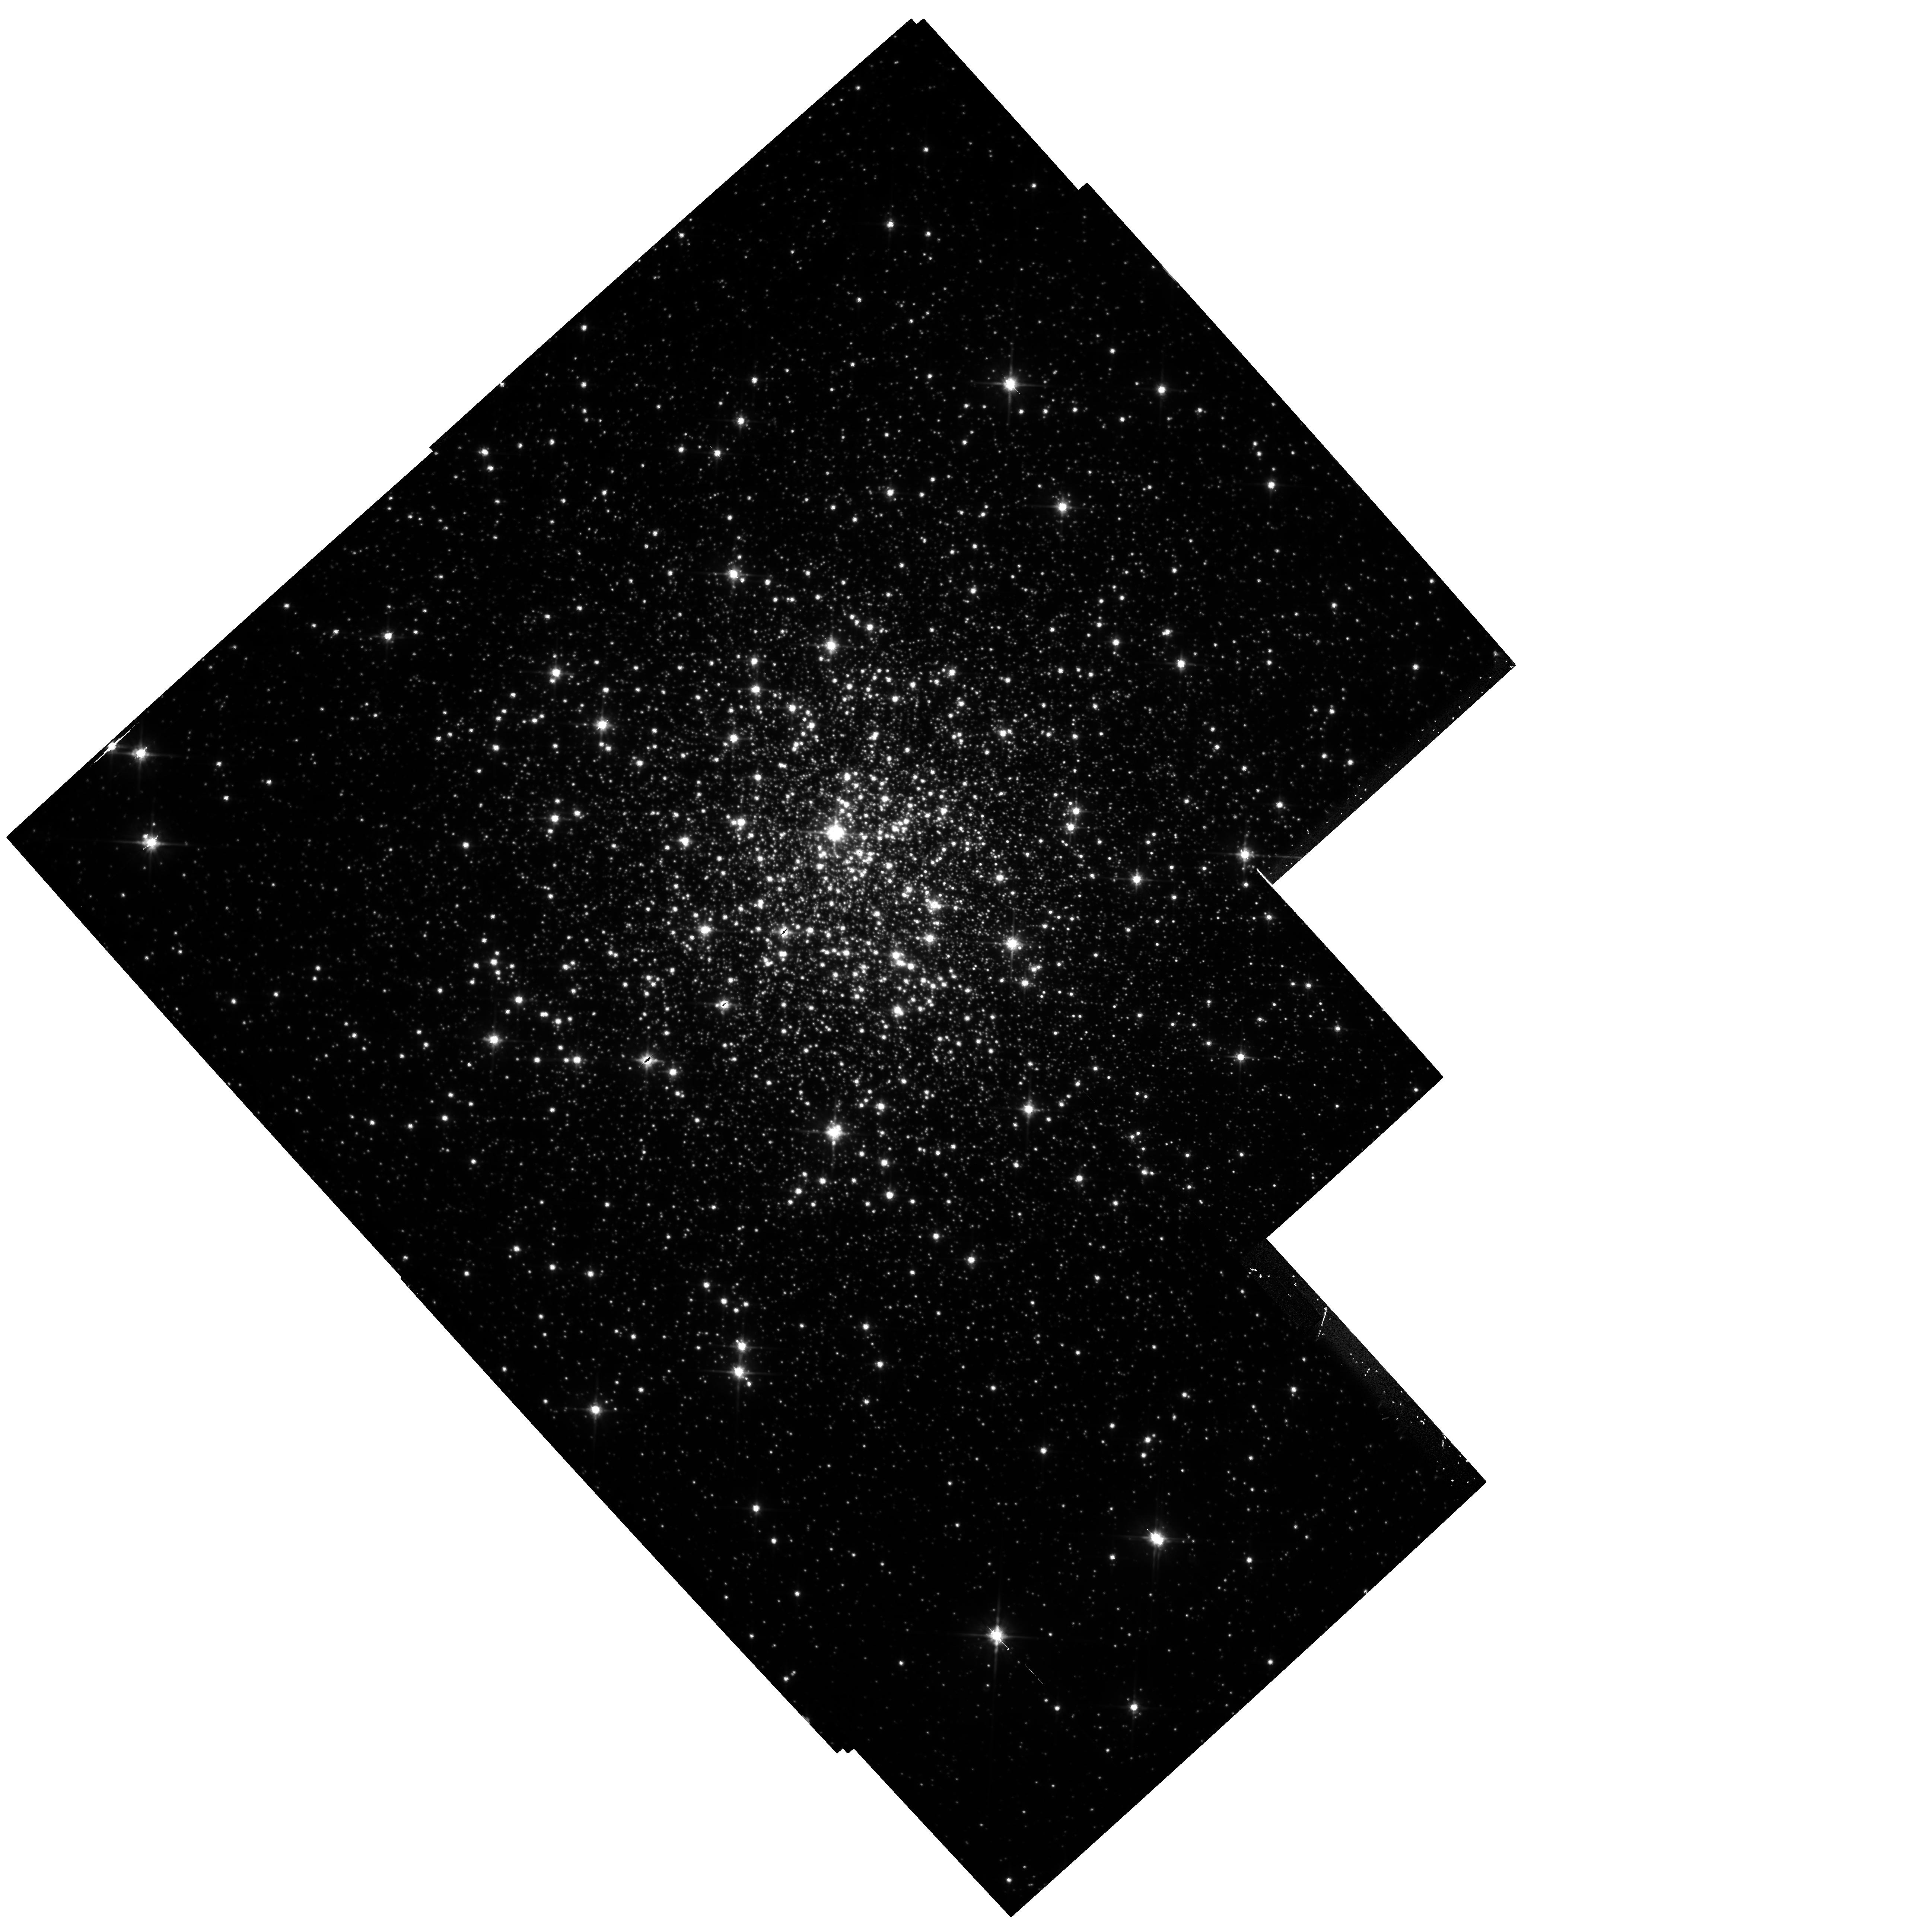
Target: MULTIPLE. Instrument: WFPC2/PC. Filter: F814W. Exposure: 1.7 h. Observation ID: hst_5366_07_wfpc2_pc_f814w_u28q07

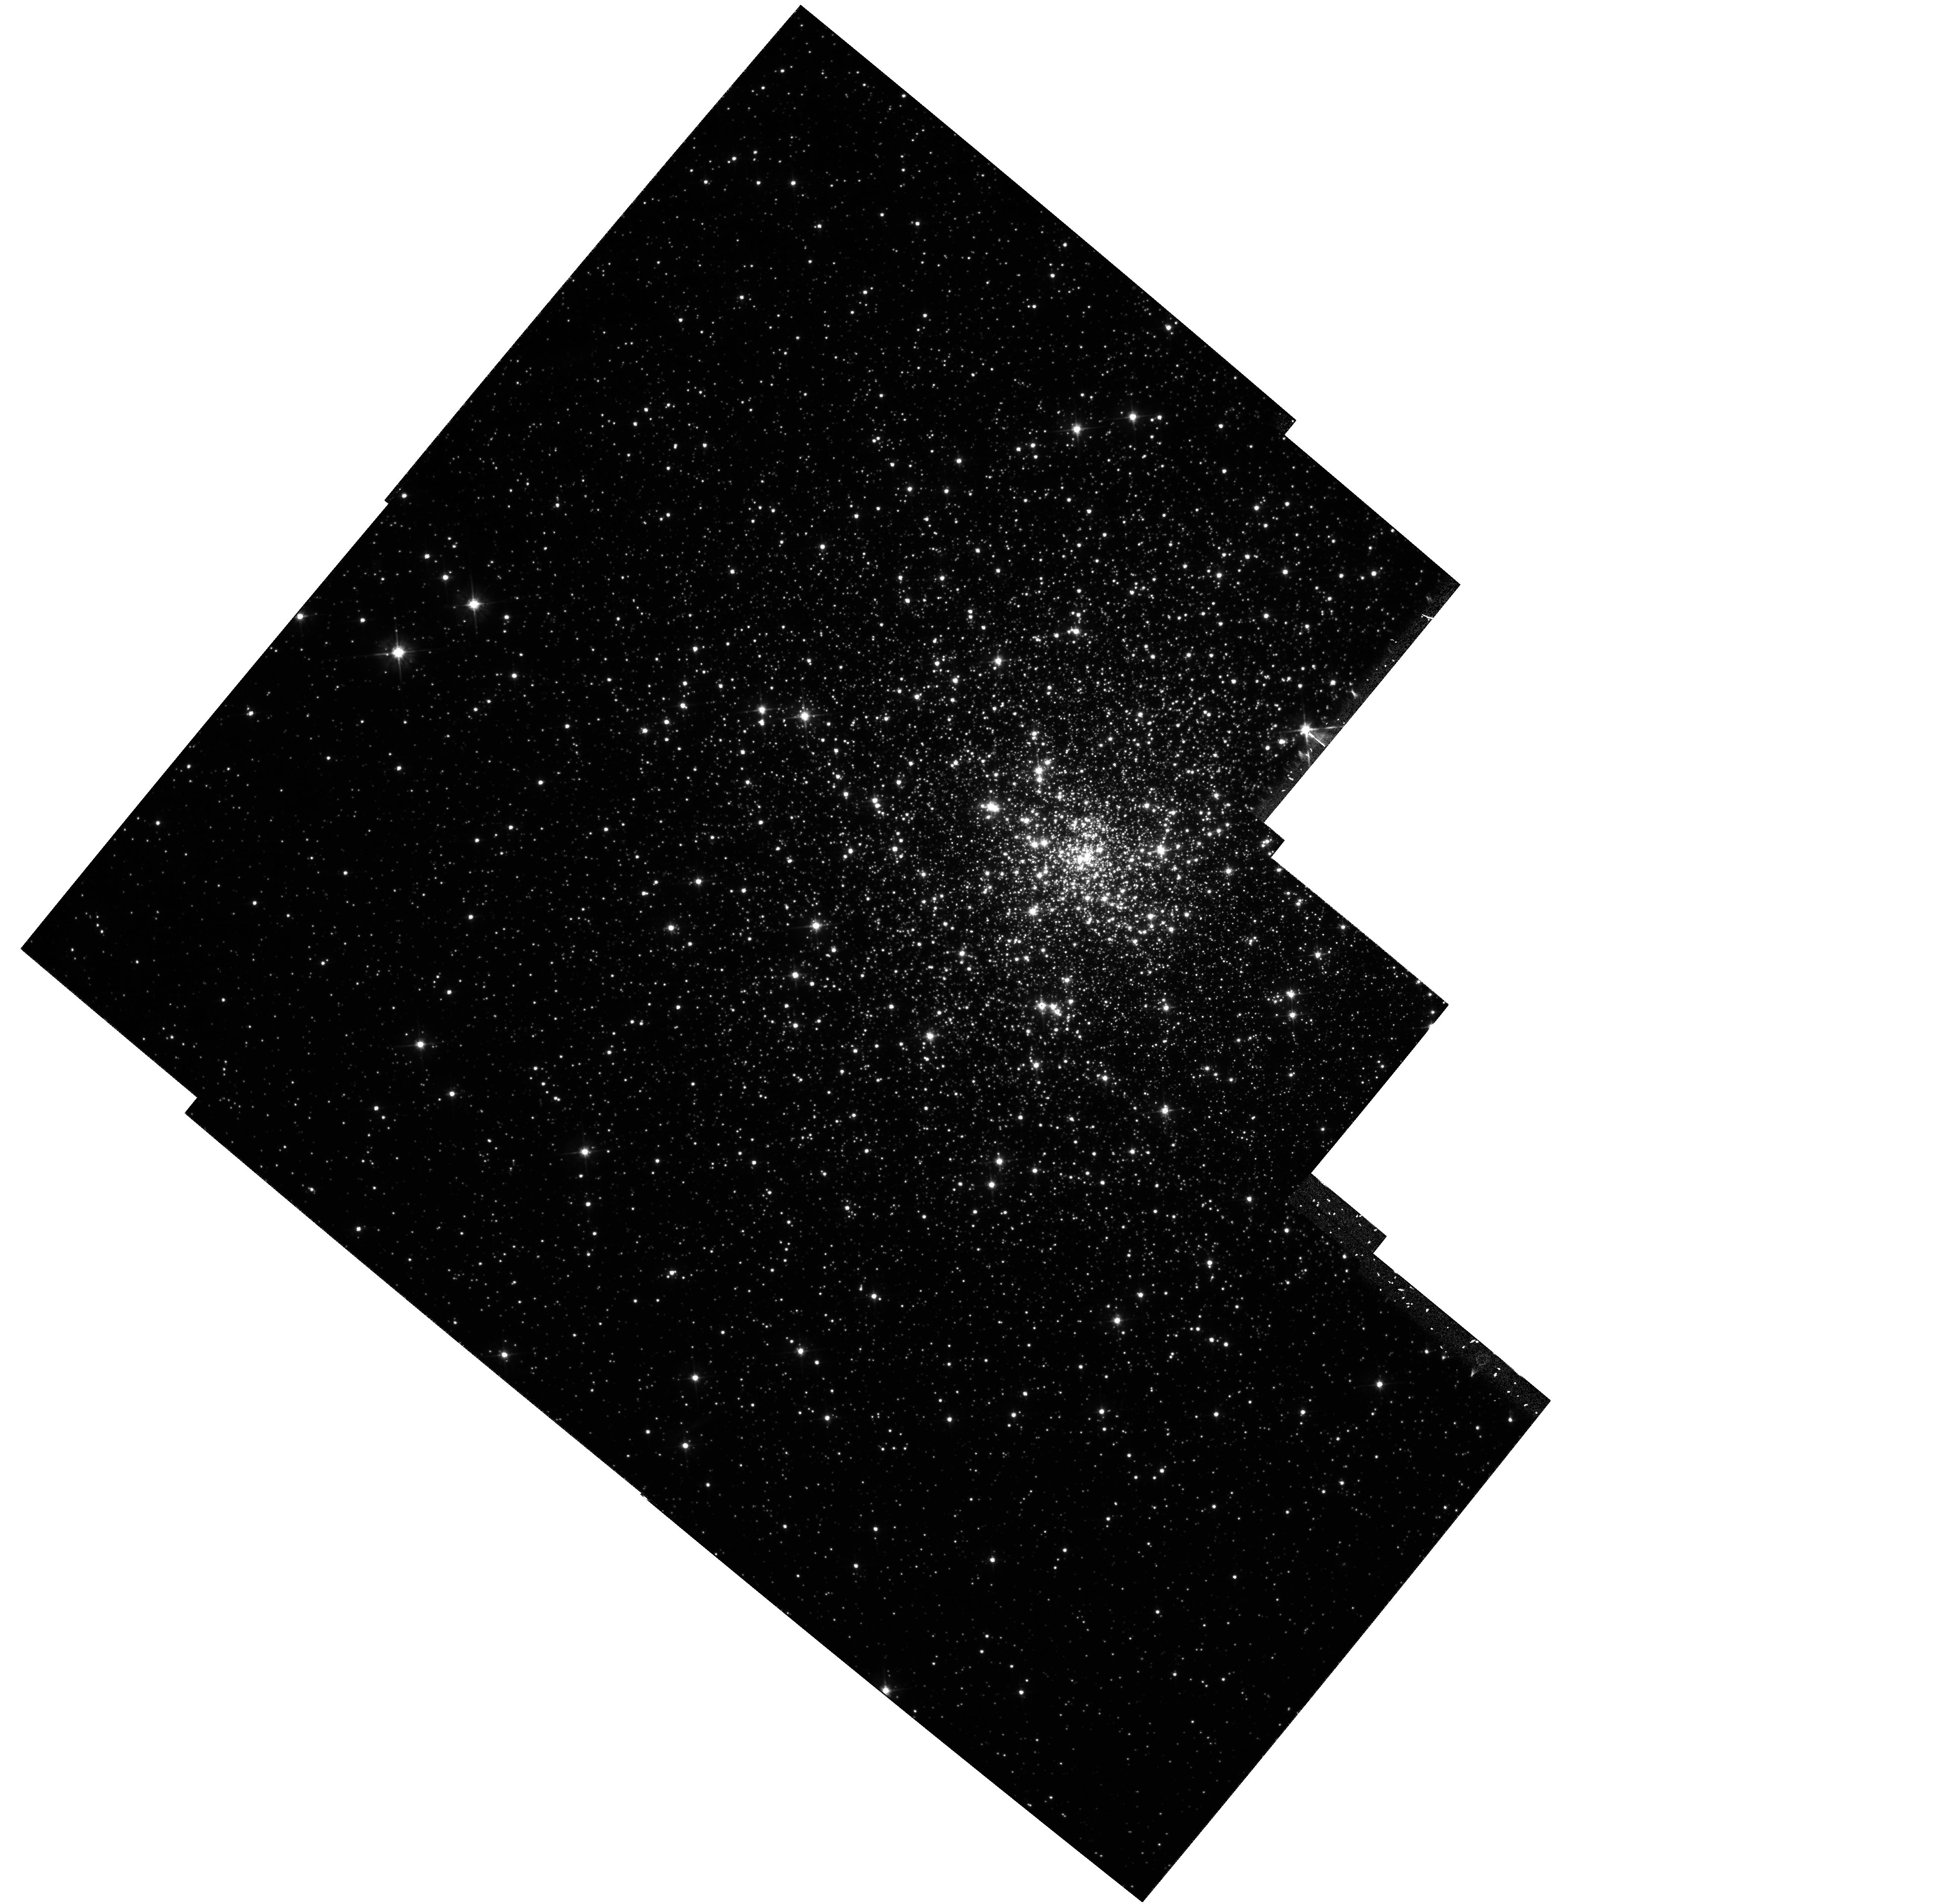
Target: MULTIPLE. Instrument: WFPC2/PC. Filter: F555W. Exposure: 1.2 h. Observation ID: hst_5366_02_wfpc2_pc_f555w_u28q02

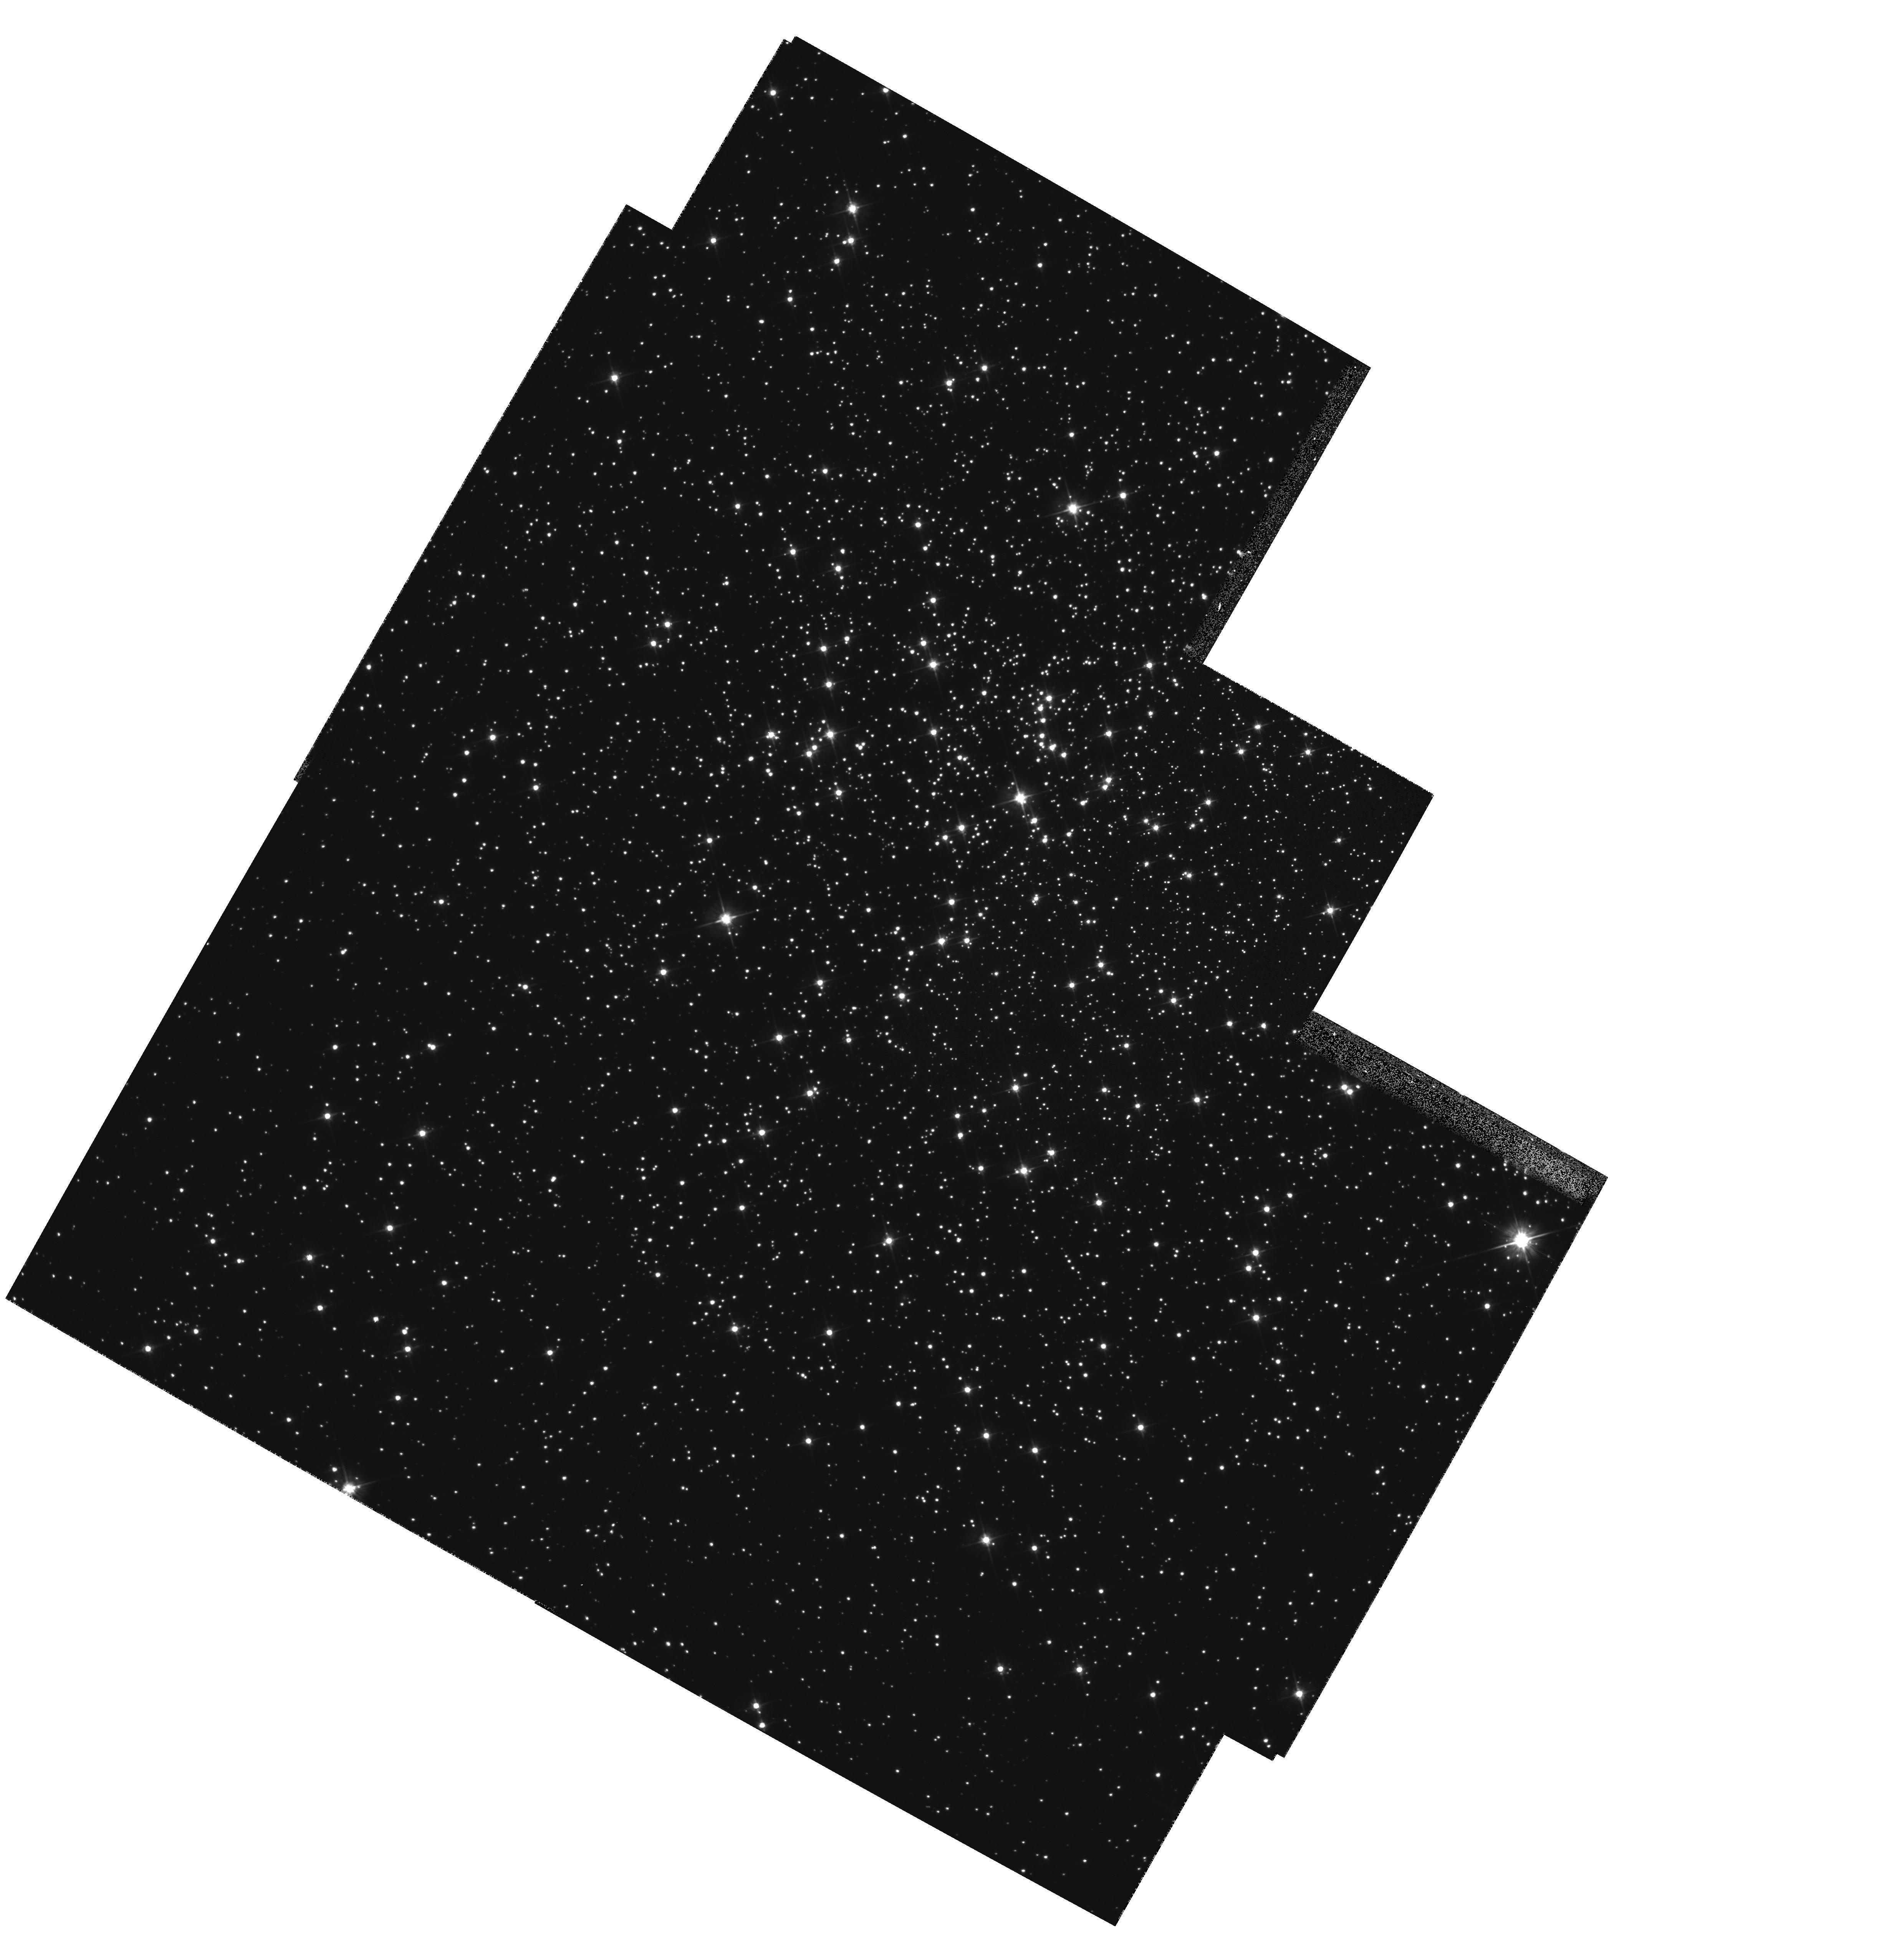
Target: MULTIPLE. Instrument: WFPC2/PC. Filter: F555W. Exposure: 20 min. Observation ID: hst_5366_04_wfpc2_pc_f555w_u28q04

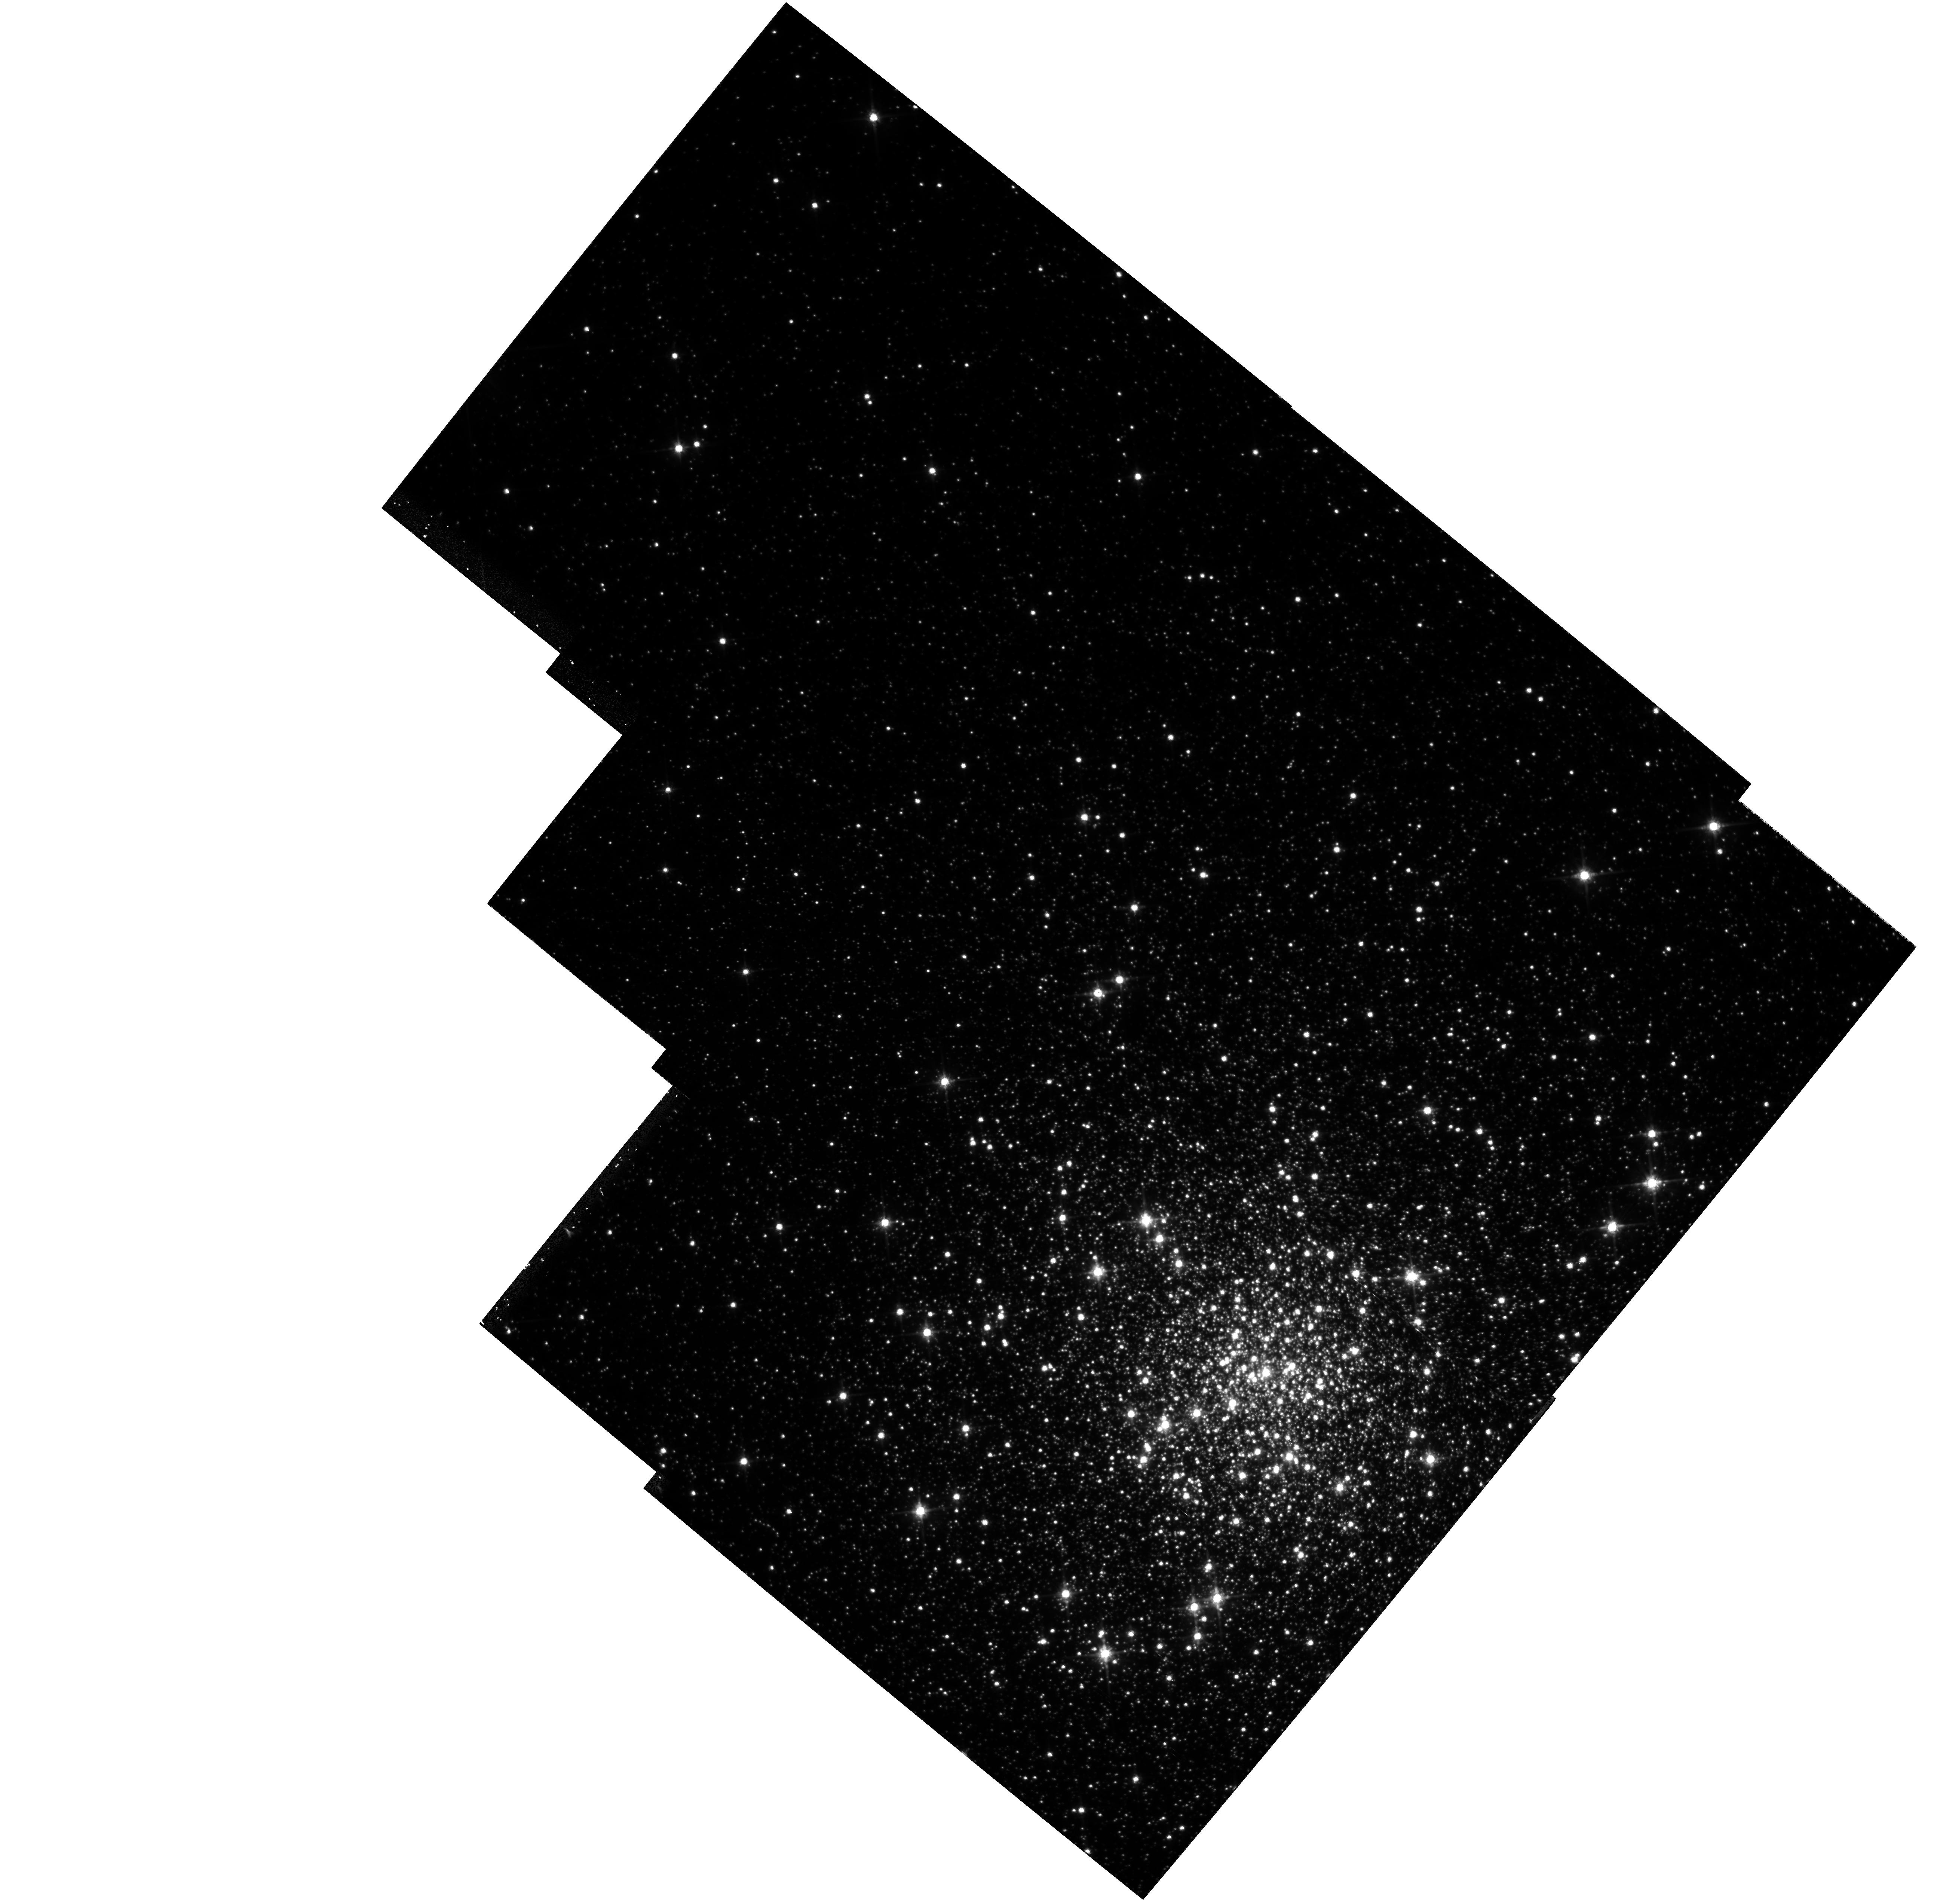
Target: MULTIPLE. Instrument: WFPC2/PC. Filter: F814W. Exposure: 32 min. Observation ID: hst_5366_05_wfpc2_pc_f814w_u28q05

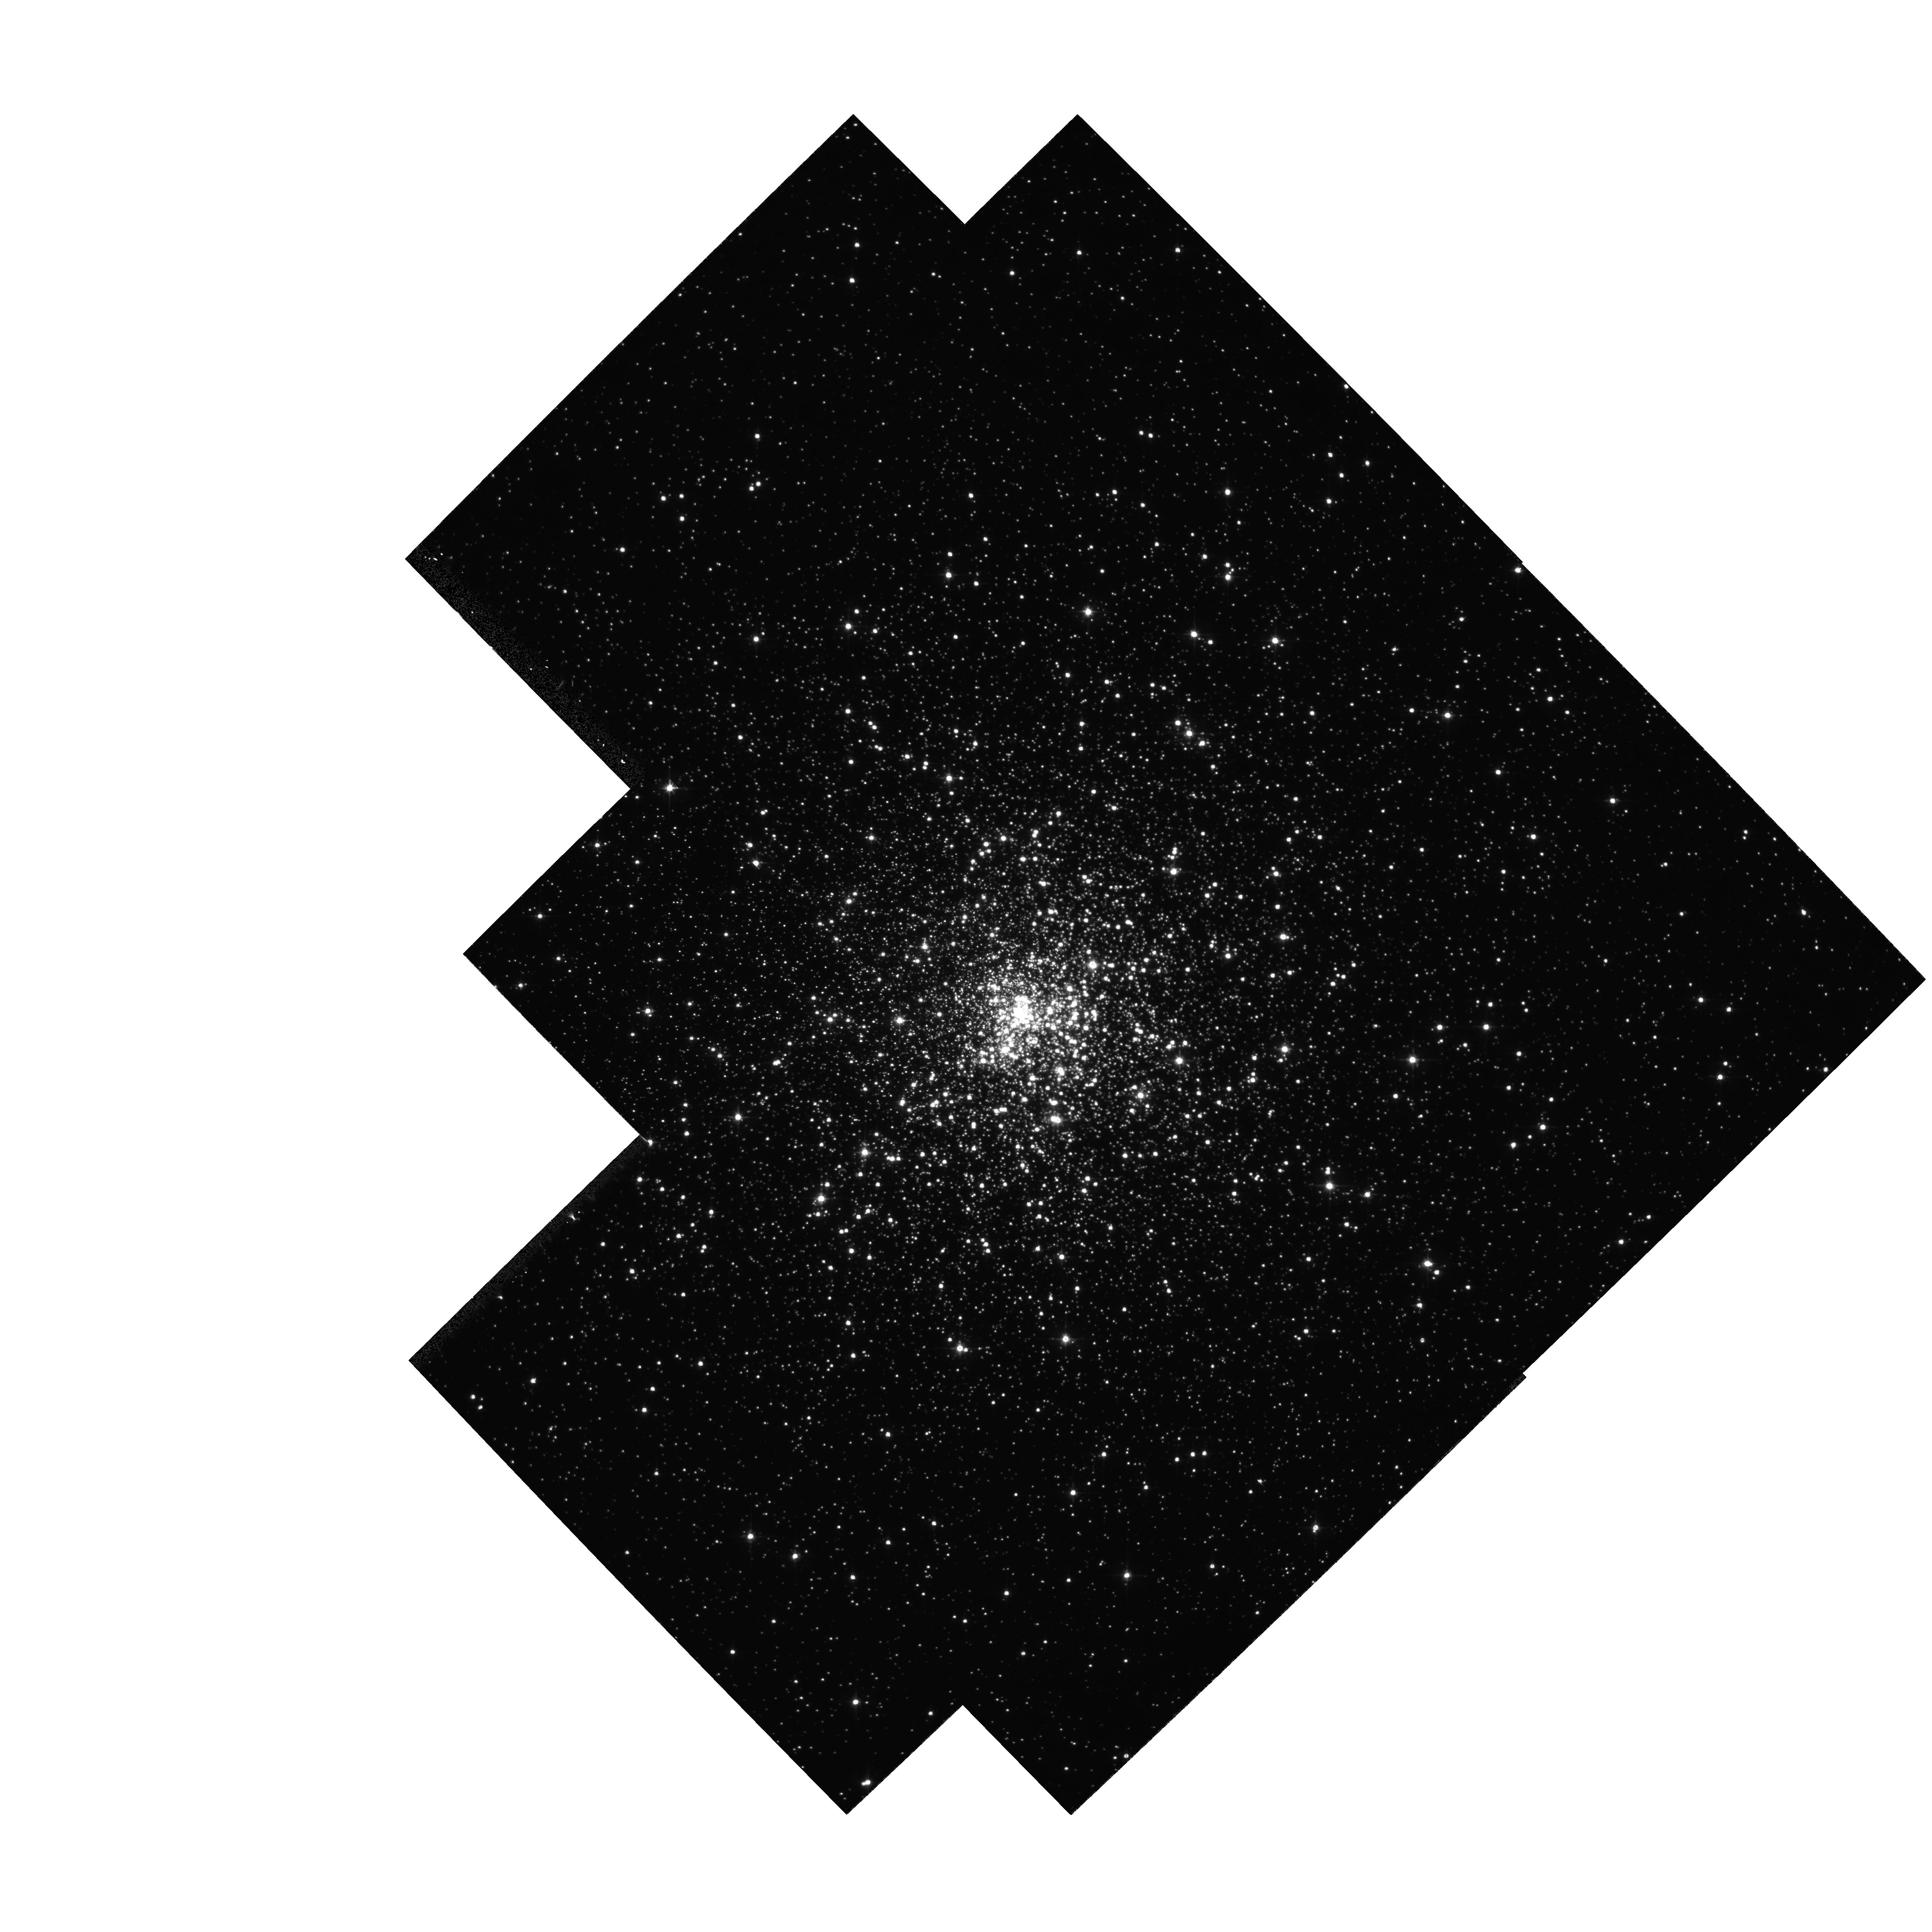
Target: MULTIPLE. Instrument: WFPC2/PC. Filter: F555W. Exposure: 49 min. Observation ID: hst_5366_06_wfpc2_pc_f555w_u28q06

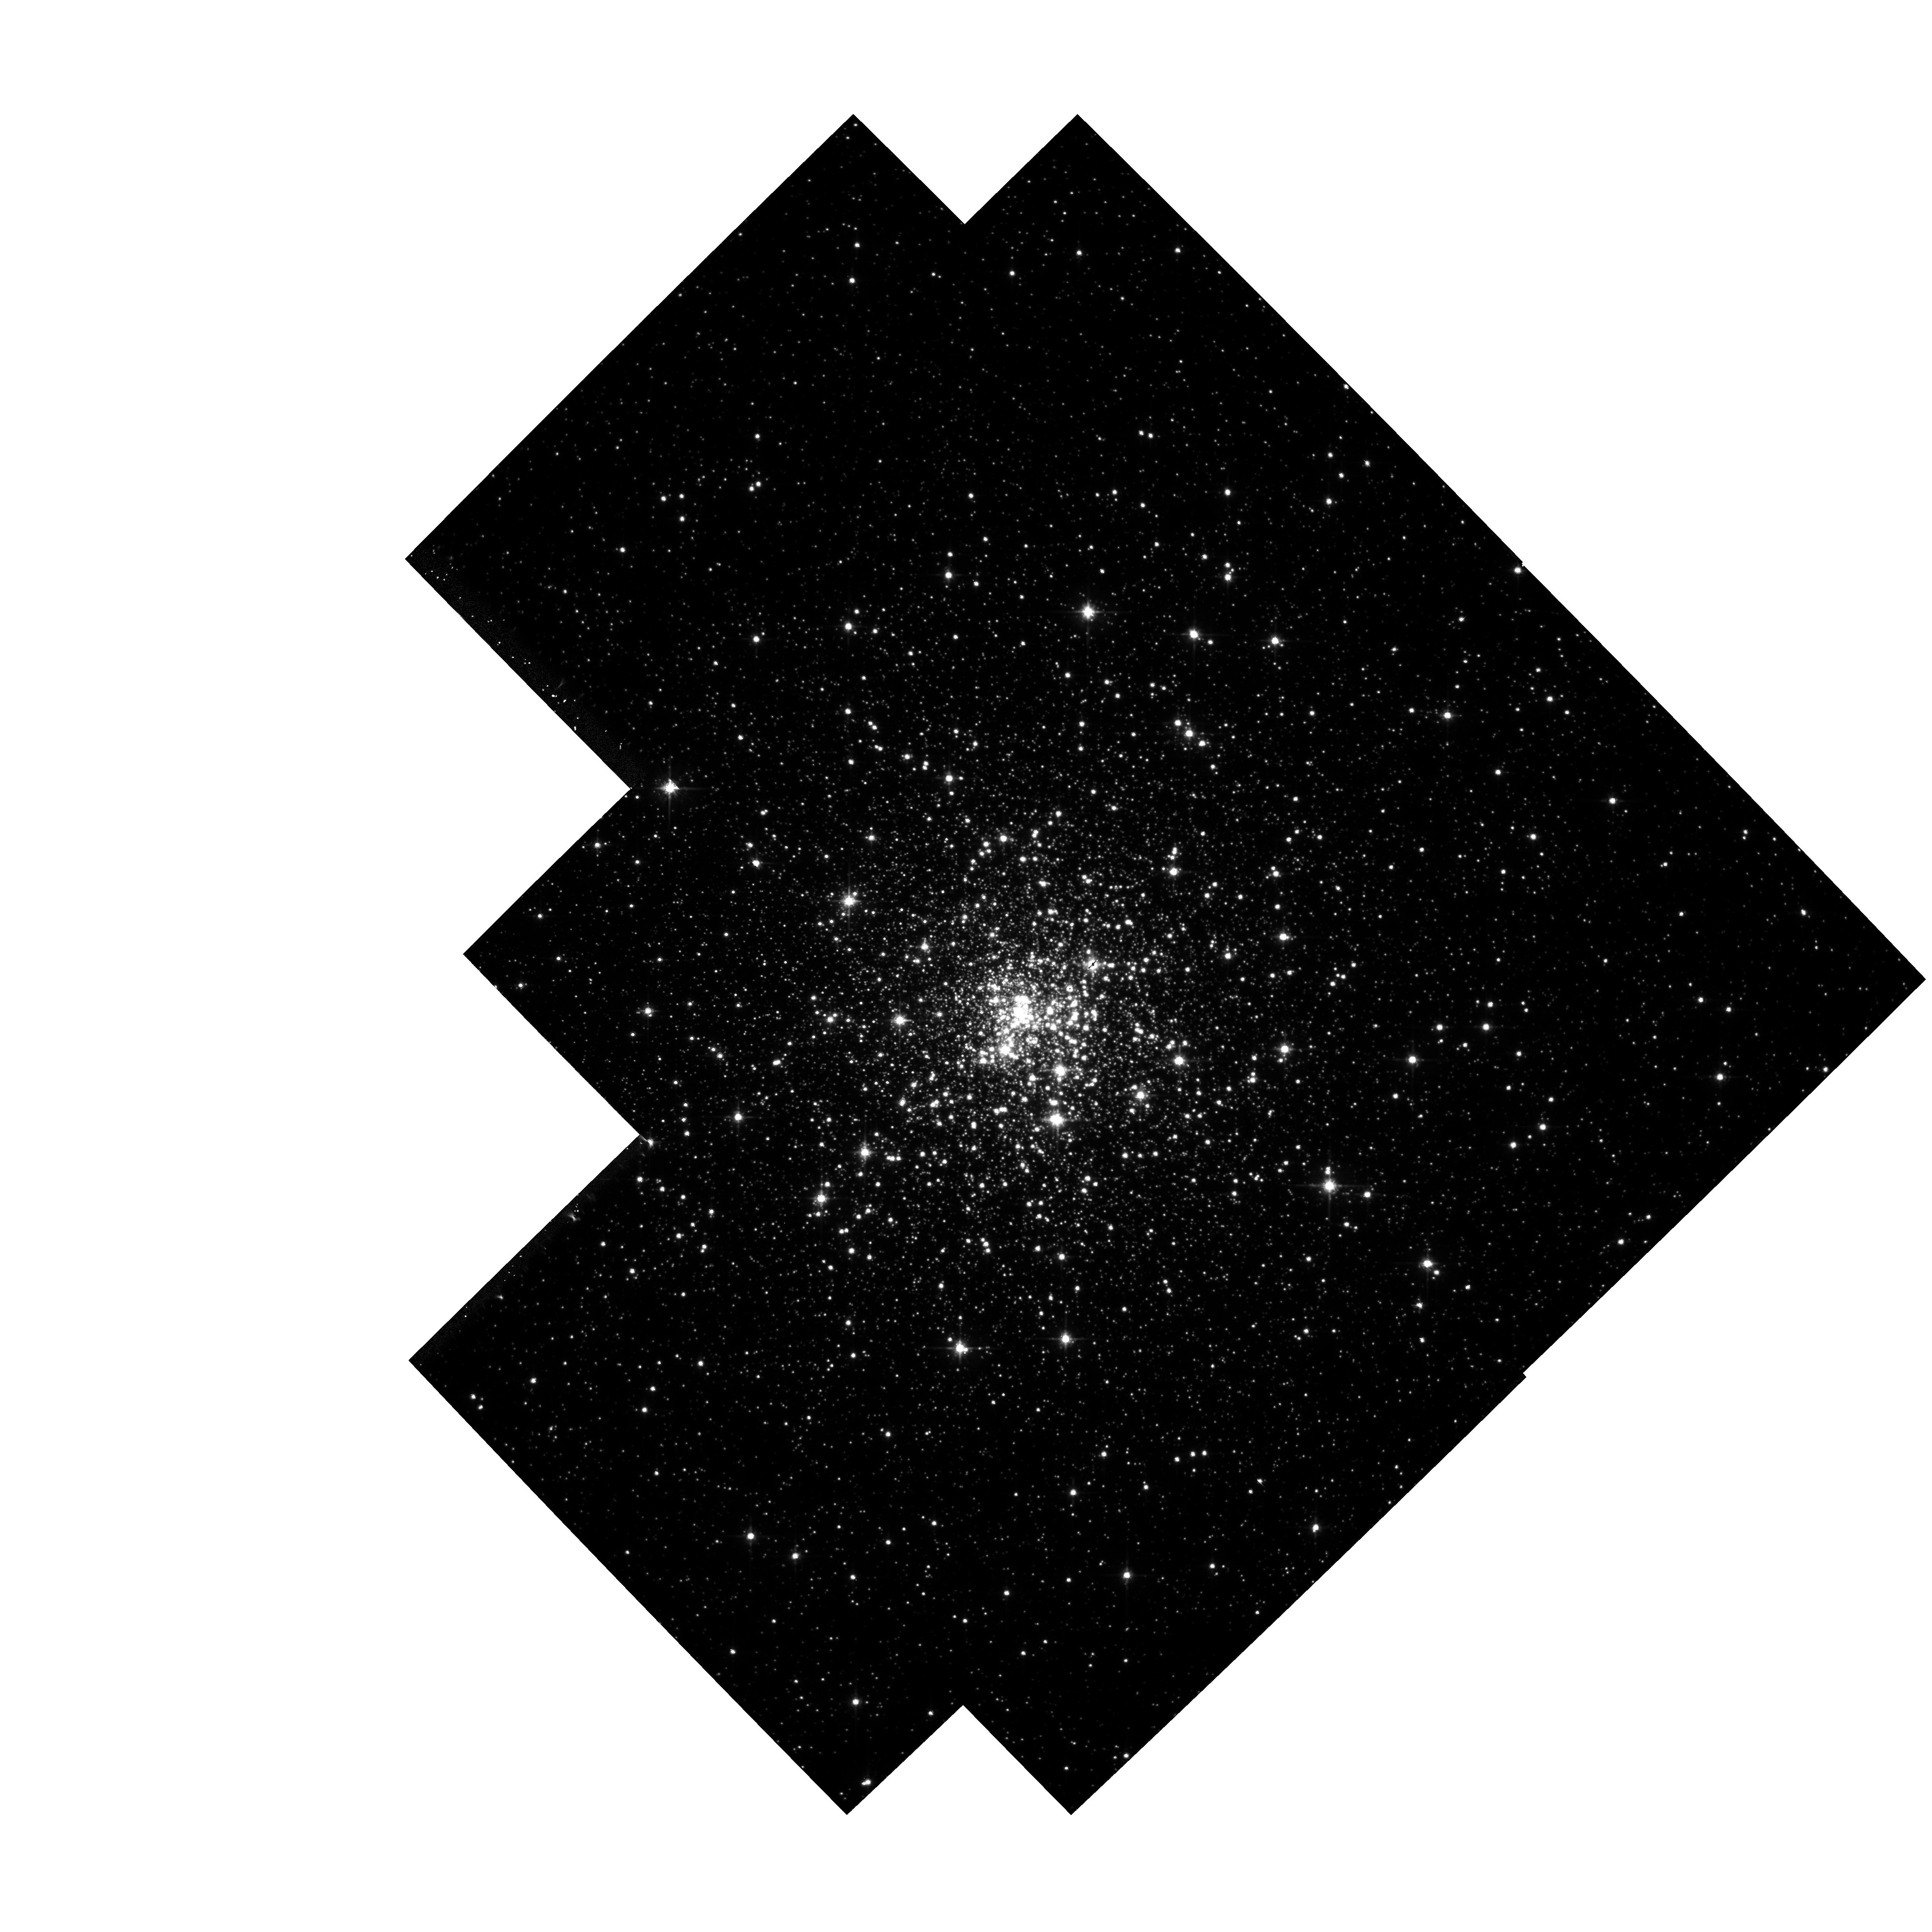
Target: MULTIPLE. Instrument: WFPC2/PC. Filter: F814W. Exposure: 1.4 h. Observation ID: hst_5366_06_wfpc2_pc_f814w_u28q06

THE CHRONOLOGY OF THE GALACTIC HALO AND DISK CYCLE4HIGH (PI: Zinn, Robert J.)

Observations with the WFPC2 will be used to construct color-magnitude diagrams that precisely determine the magnitude and color of the main-sequence turnoff and lower giant branch, and allow the ages of 7 globular clusters to be derived. Four are metal-rich clusters of the disk population and three are very metal-poor clusters near the galactic center. Only the HST can provide the very high resolution necessary for photometry to the required faint limits in the crowded fields of these clusters. The ages of the clusters will be measured from the c-m diagrams using several techniques, and will be compared with each other and with the ages derived for other clusters from ground-based observations. Our investigation will yield the first chronology of the halo and thick disk clusters near the galactic center, where star formation may have proceeded more rapidly than in the outer, lower density regions. Age differences > 3 Gys. are now known to exist among the globular clusters in the outer halo, and the addition of our results will indicate the timescales of halo and disk formation as functions of galactocentric distance. This will tightly constrain theories of the evolution of the Galaxy. This proposal is a resubmission of a GO proposal that had to be largely deferred until after the repair mission.